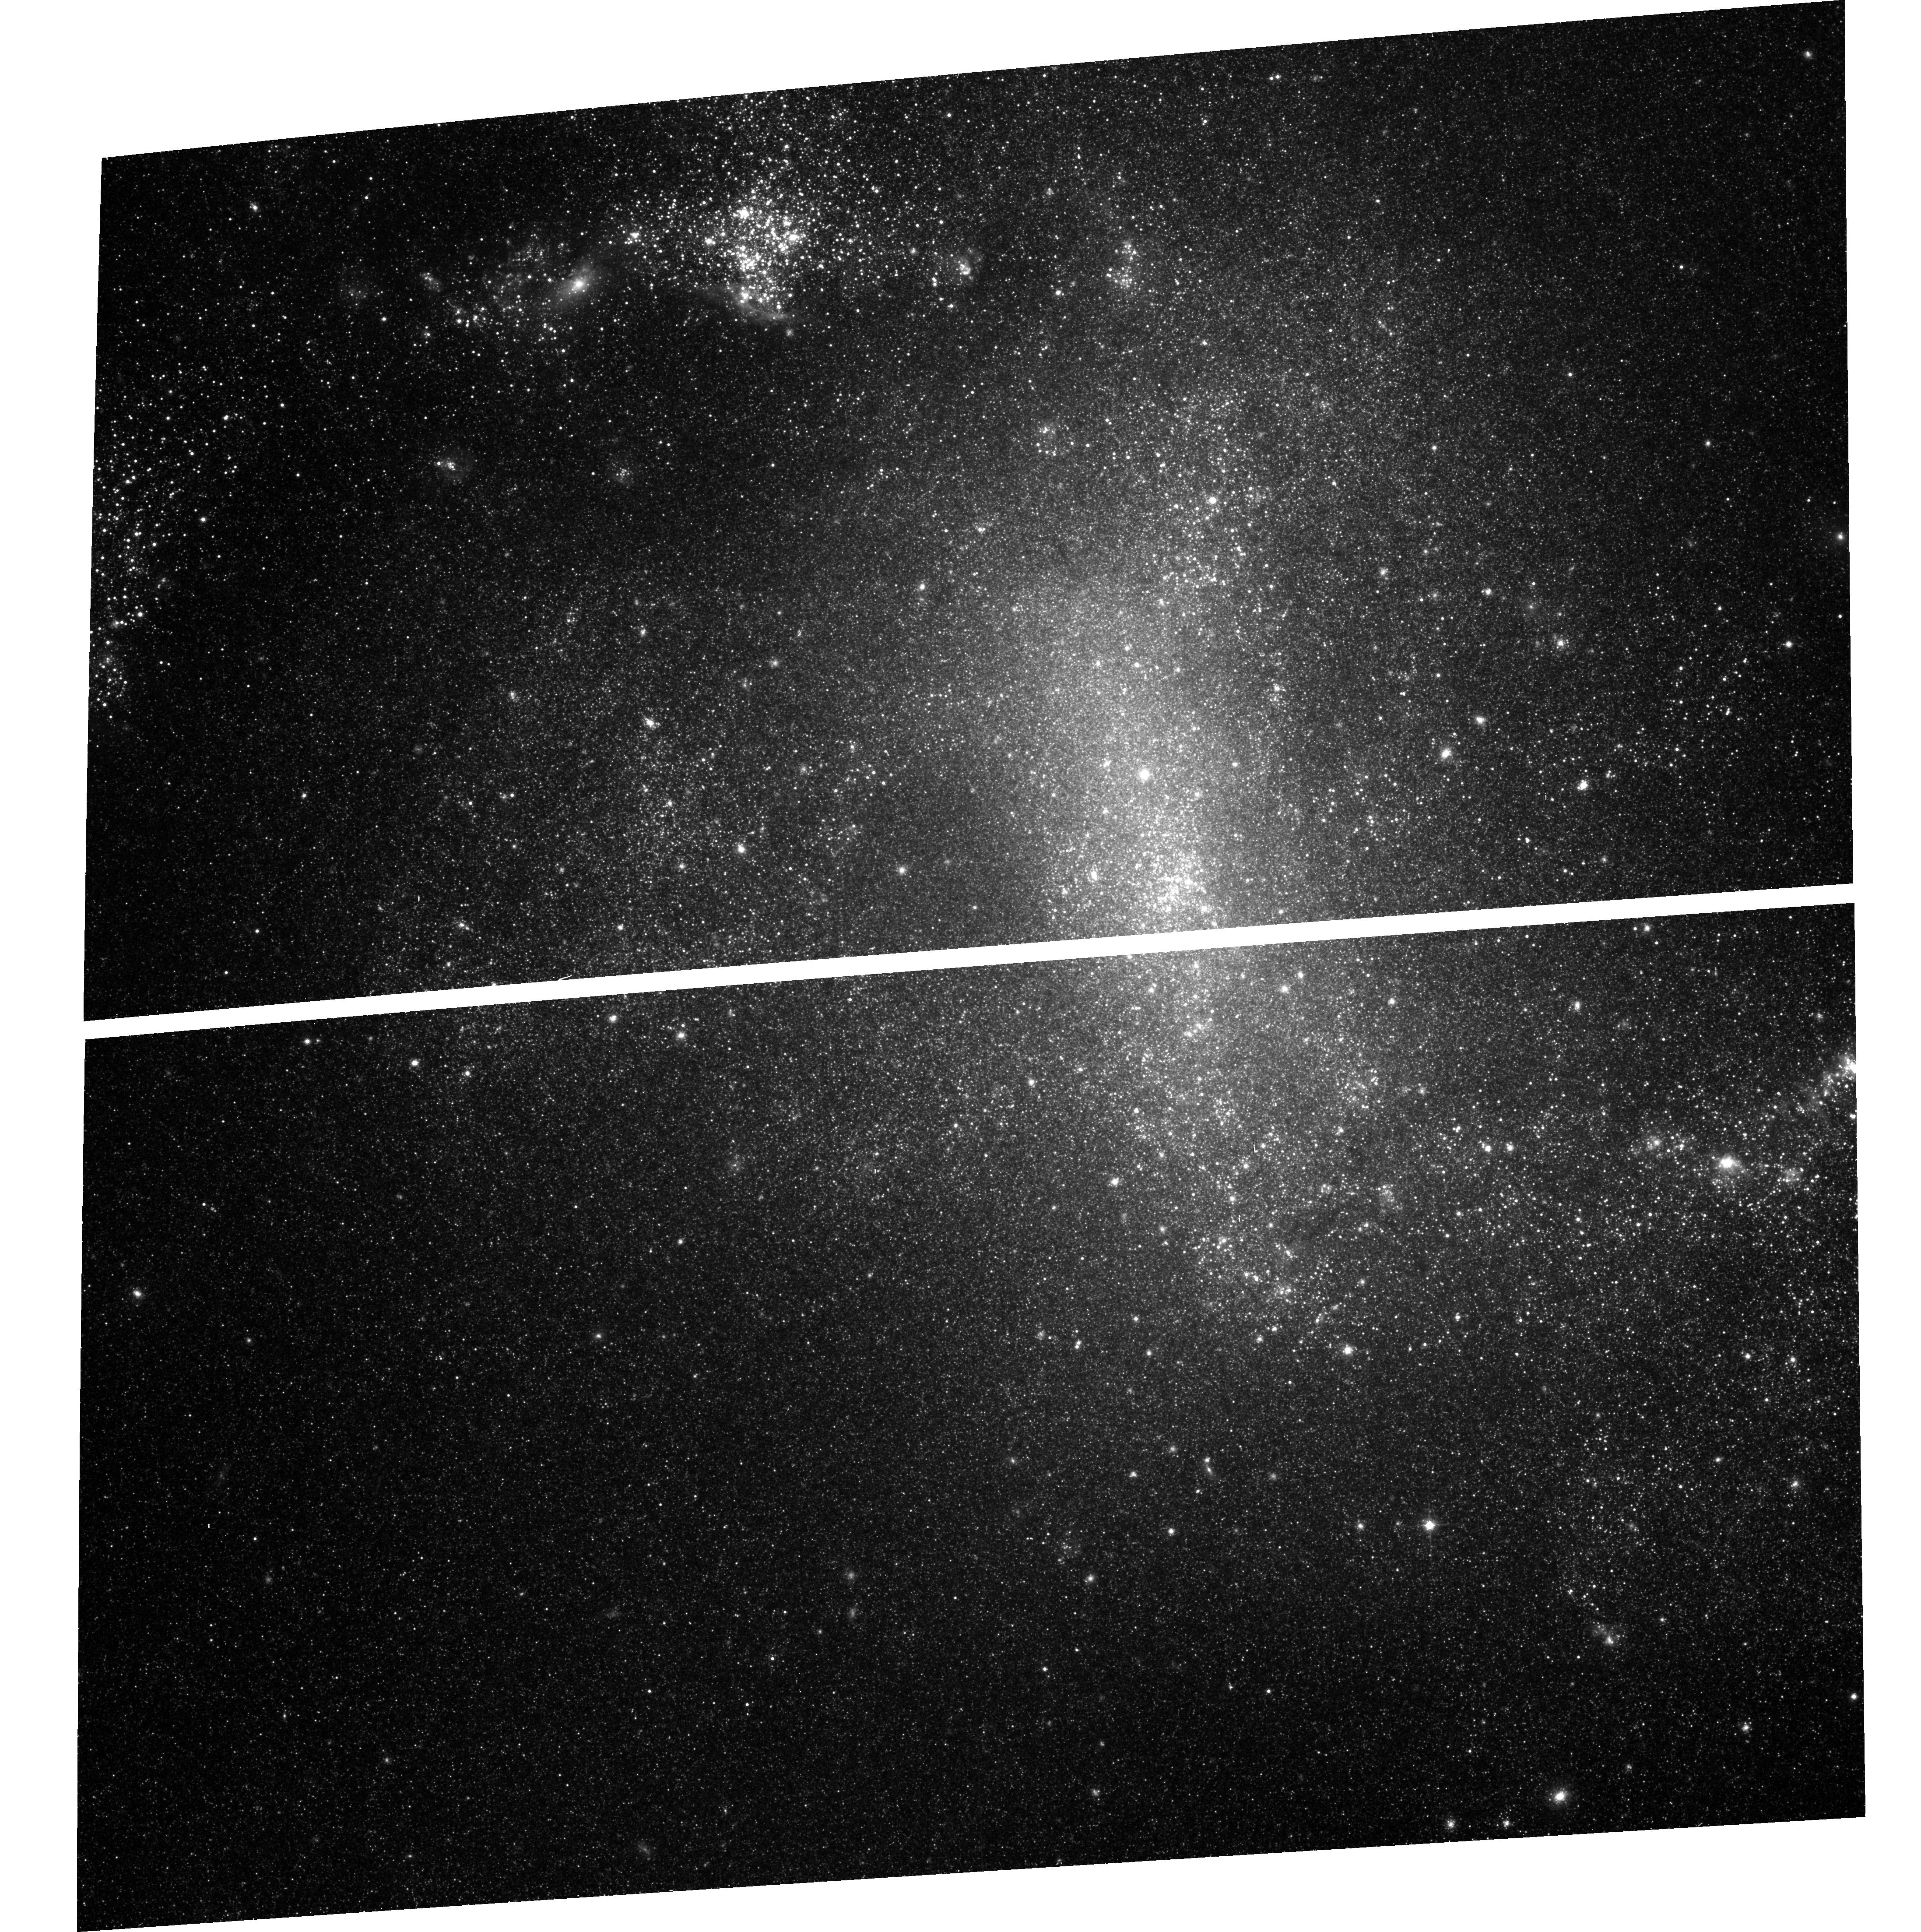
Target: NGC1313X-1
Instrument: ACS/WFC
Filter: F814W
Exposure: 19 min
Observation ID: hst_9796_01_acs_wfc_f814w_j8ol01

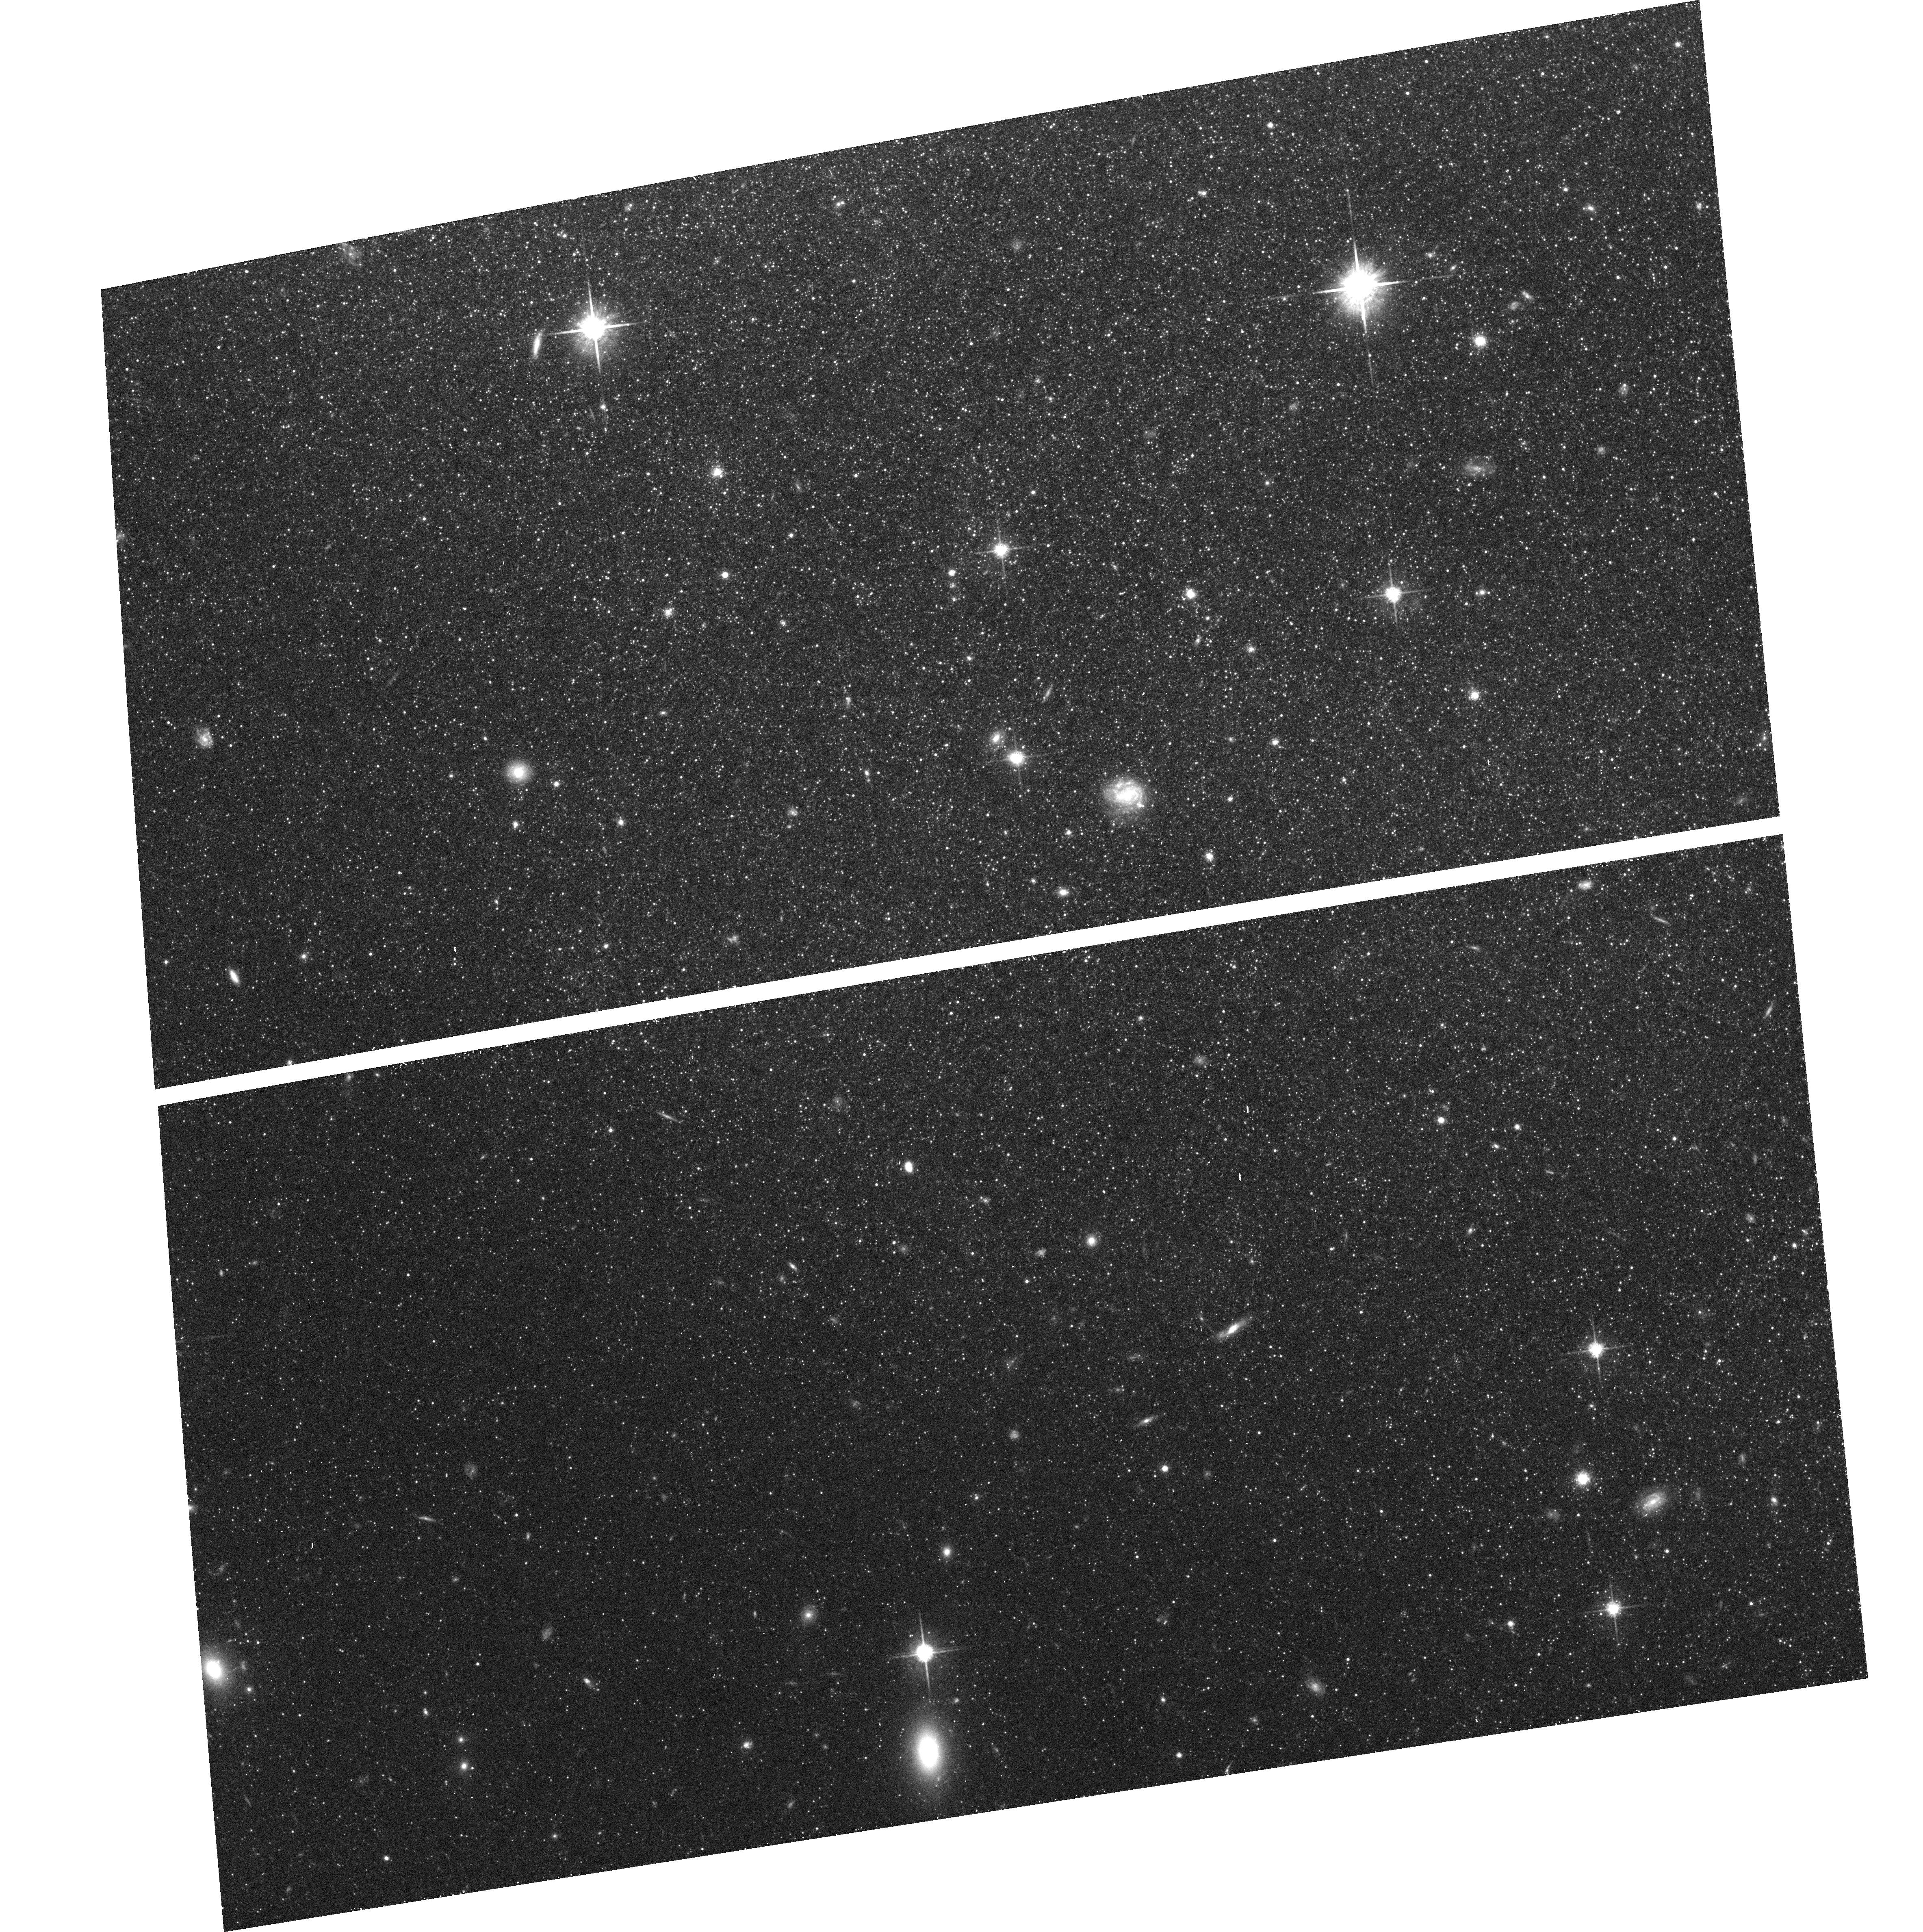
Target: NGC1313X-2
Instrument: ACS/WFC
Filter: F814W
Exposure: 19 min
Observation ID: hst_9796_02_acs_wfc_f814w_j8ol02

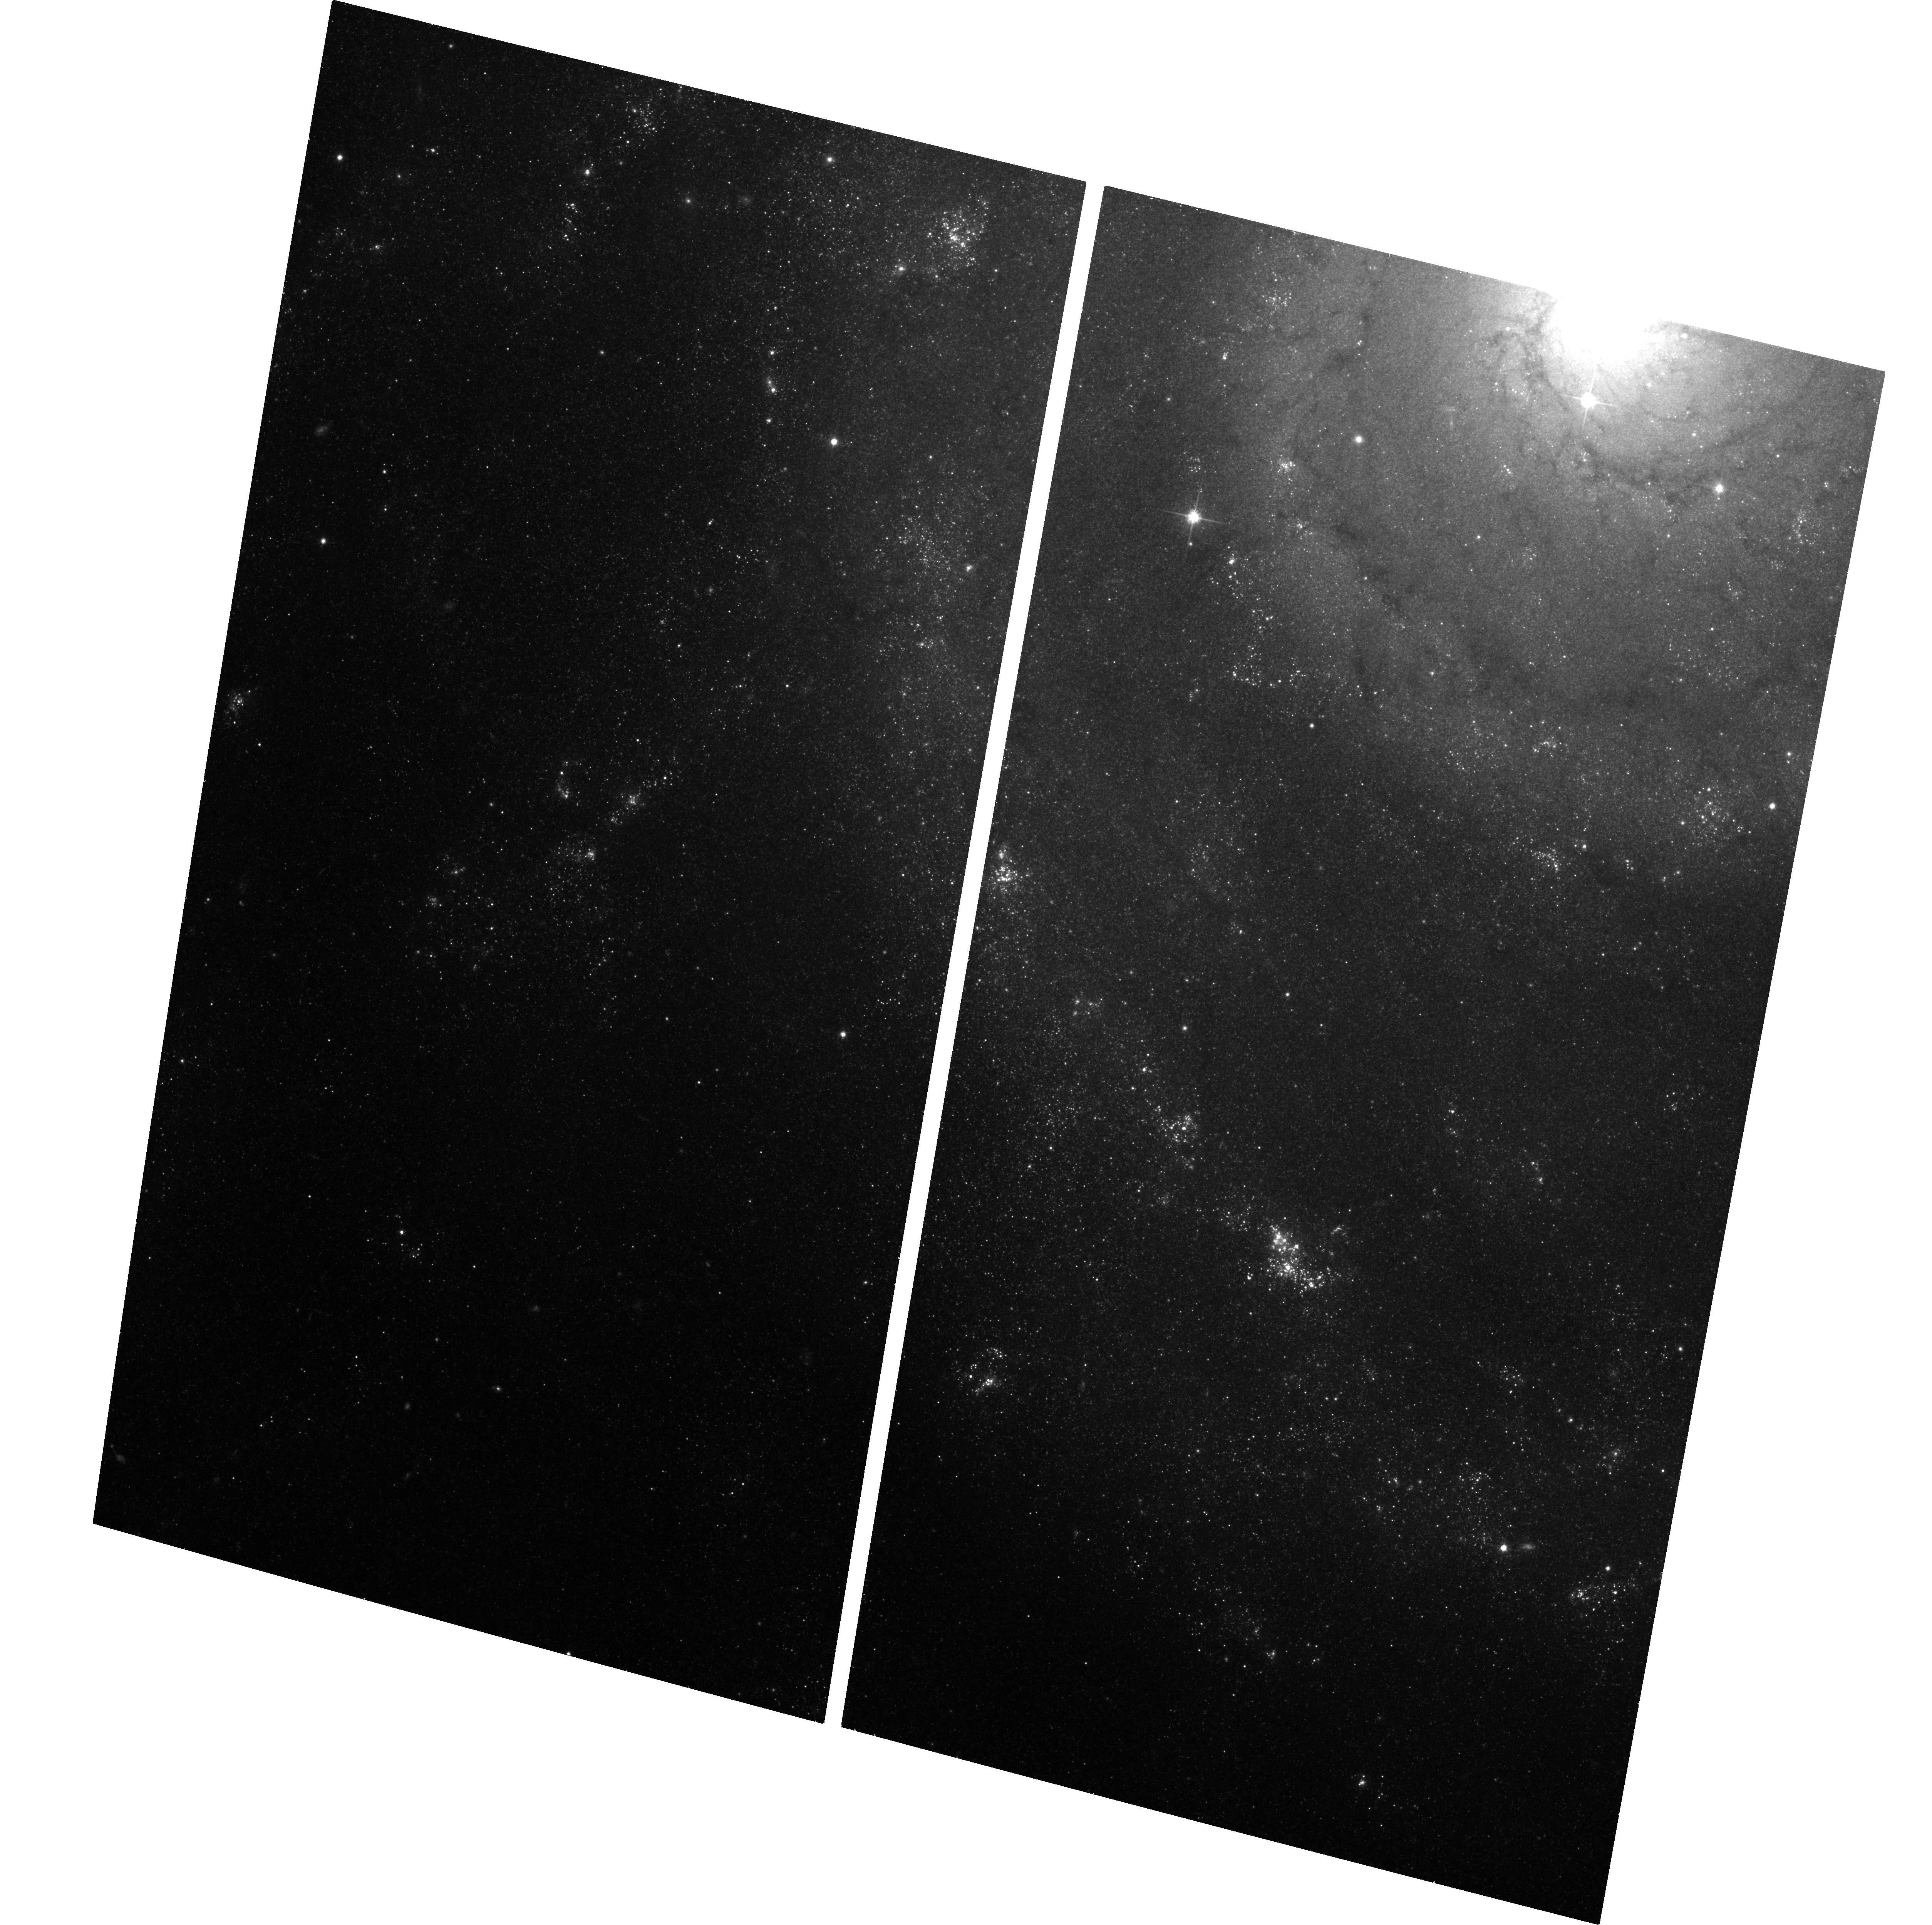
Target: M74-X-1
Instrument: ACS/WFC
Filter: F814W
Exposure: 26 min
Observation ID: hst_9796_04_acs_wfc_f814w_j8ol04

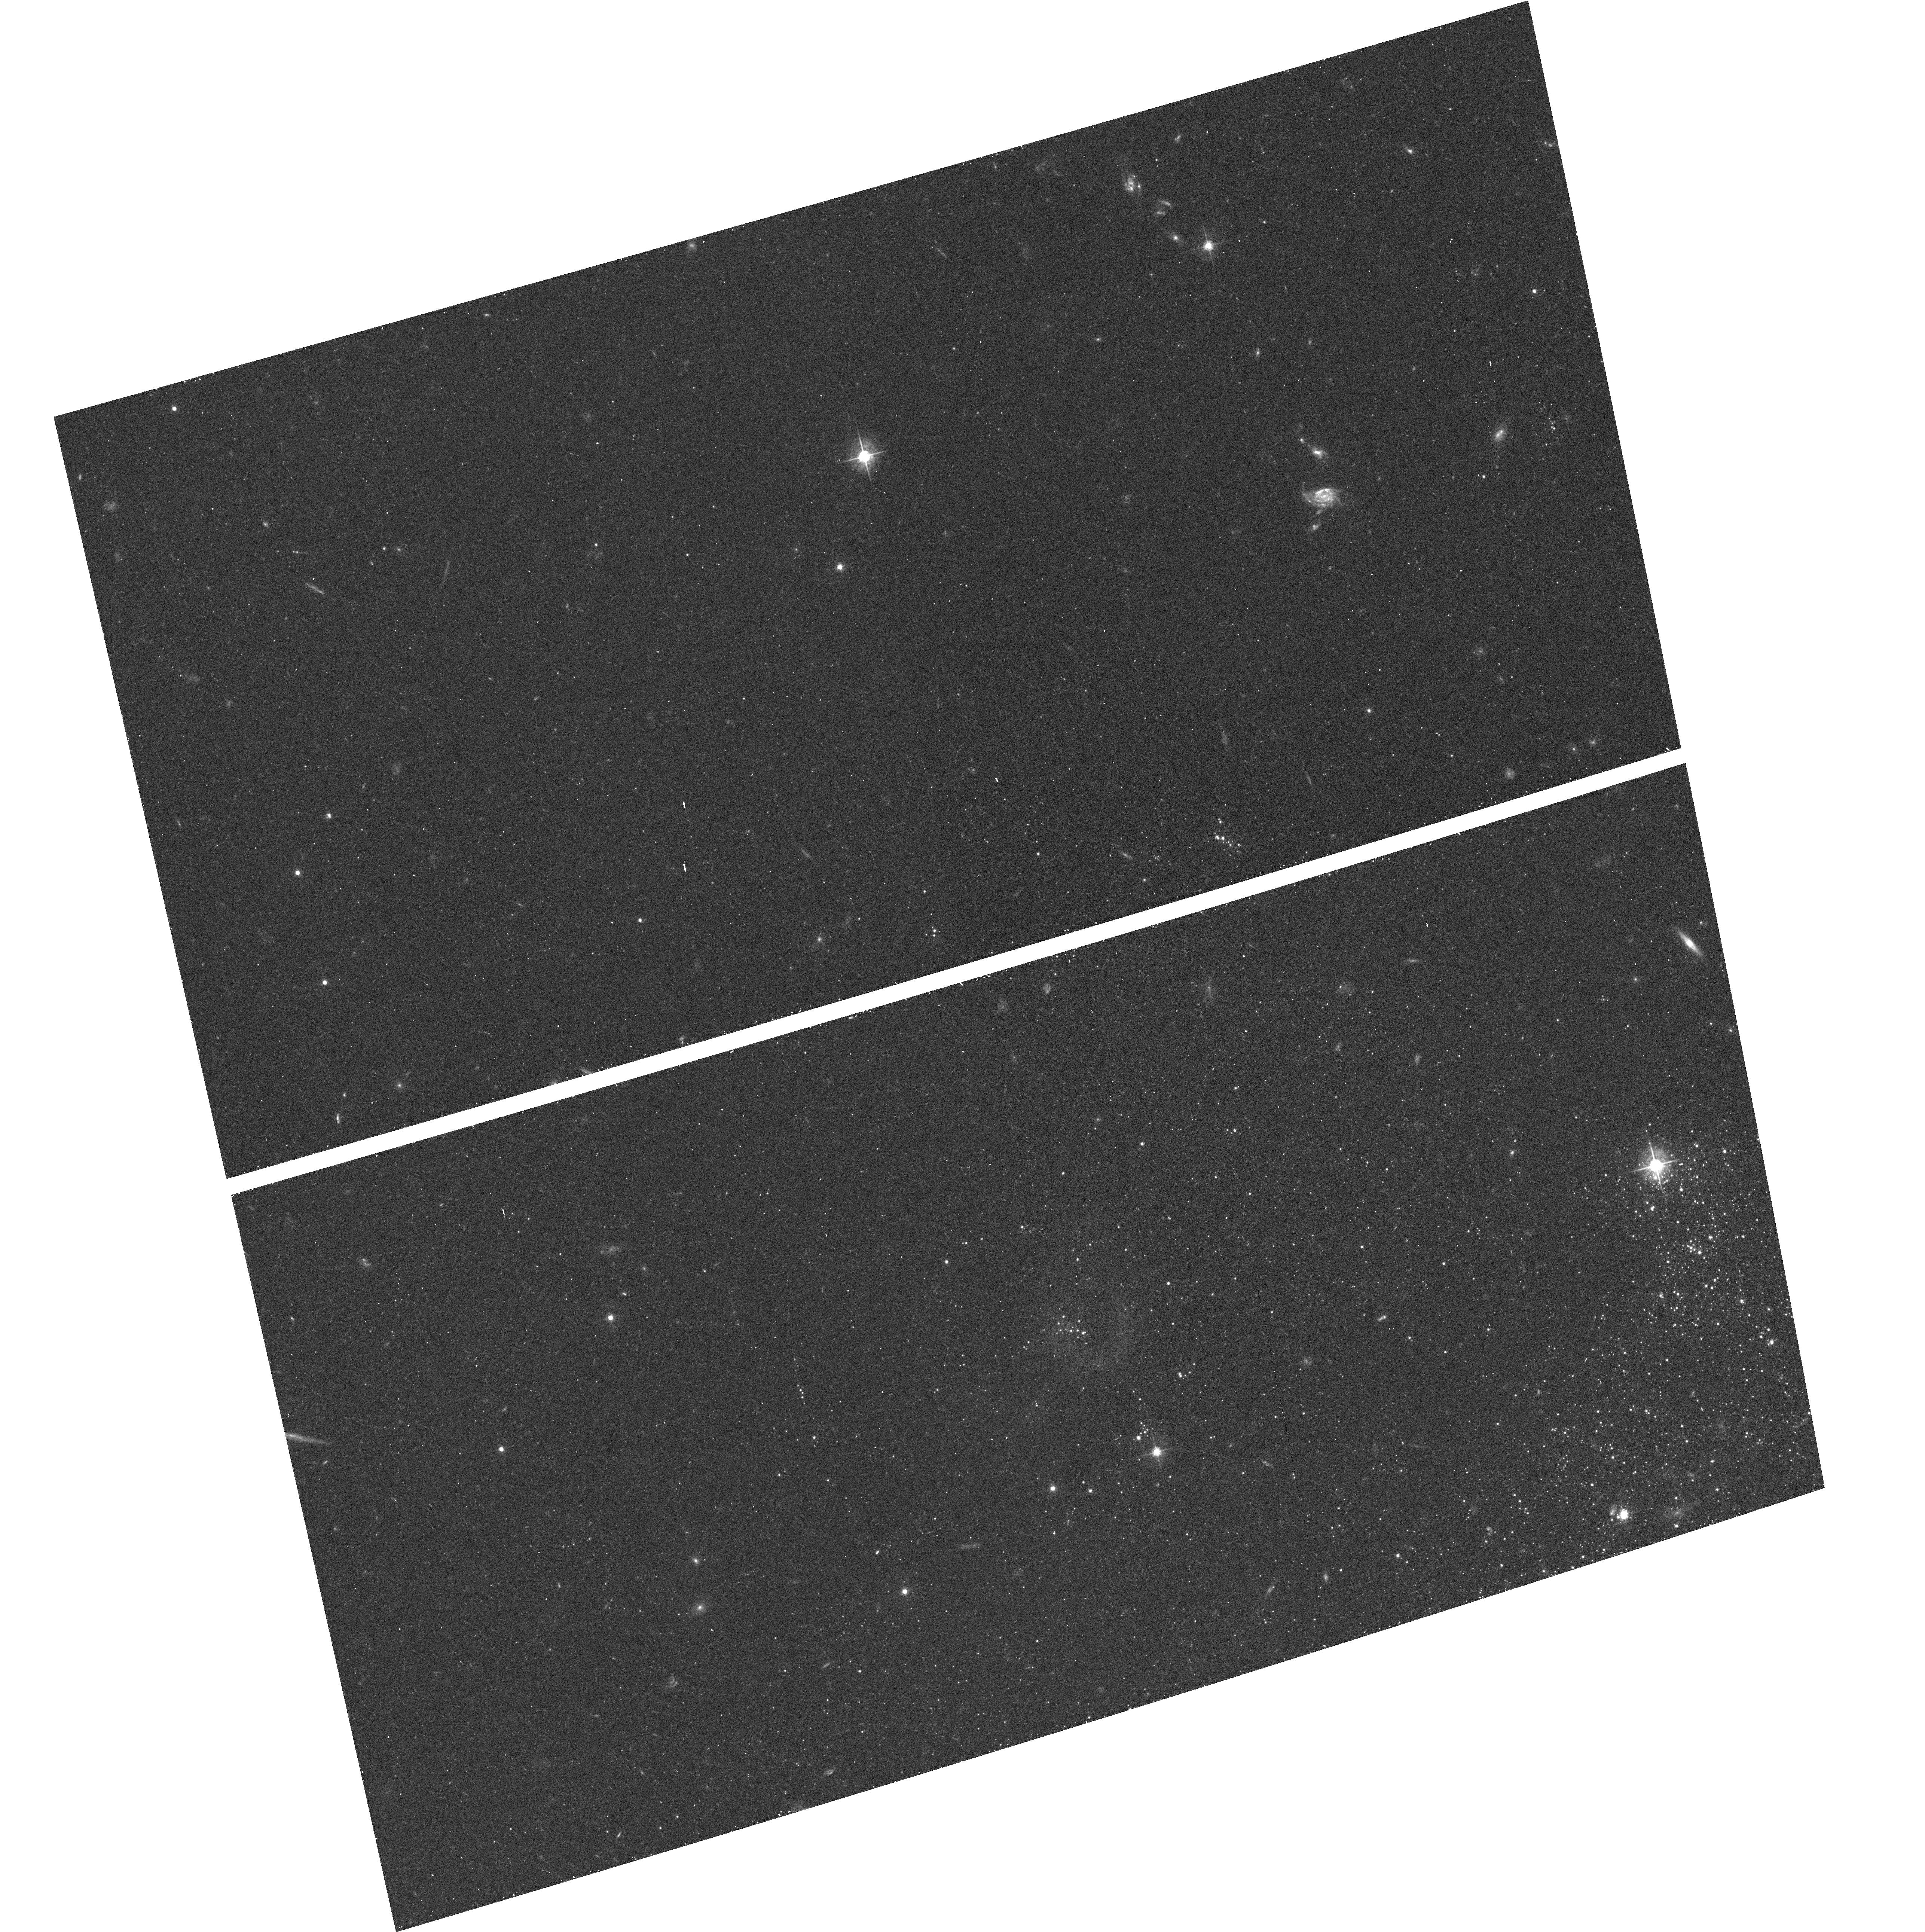
Target: M81-X-9
Instrument: ACS/WFC
Filter: F555W
Exposure: 19 min
Observation ID: hst_9796_03_acs_wfc_f555w_j8ol03

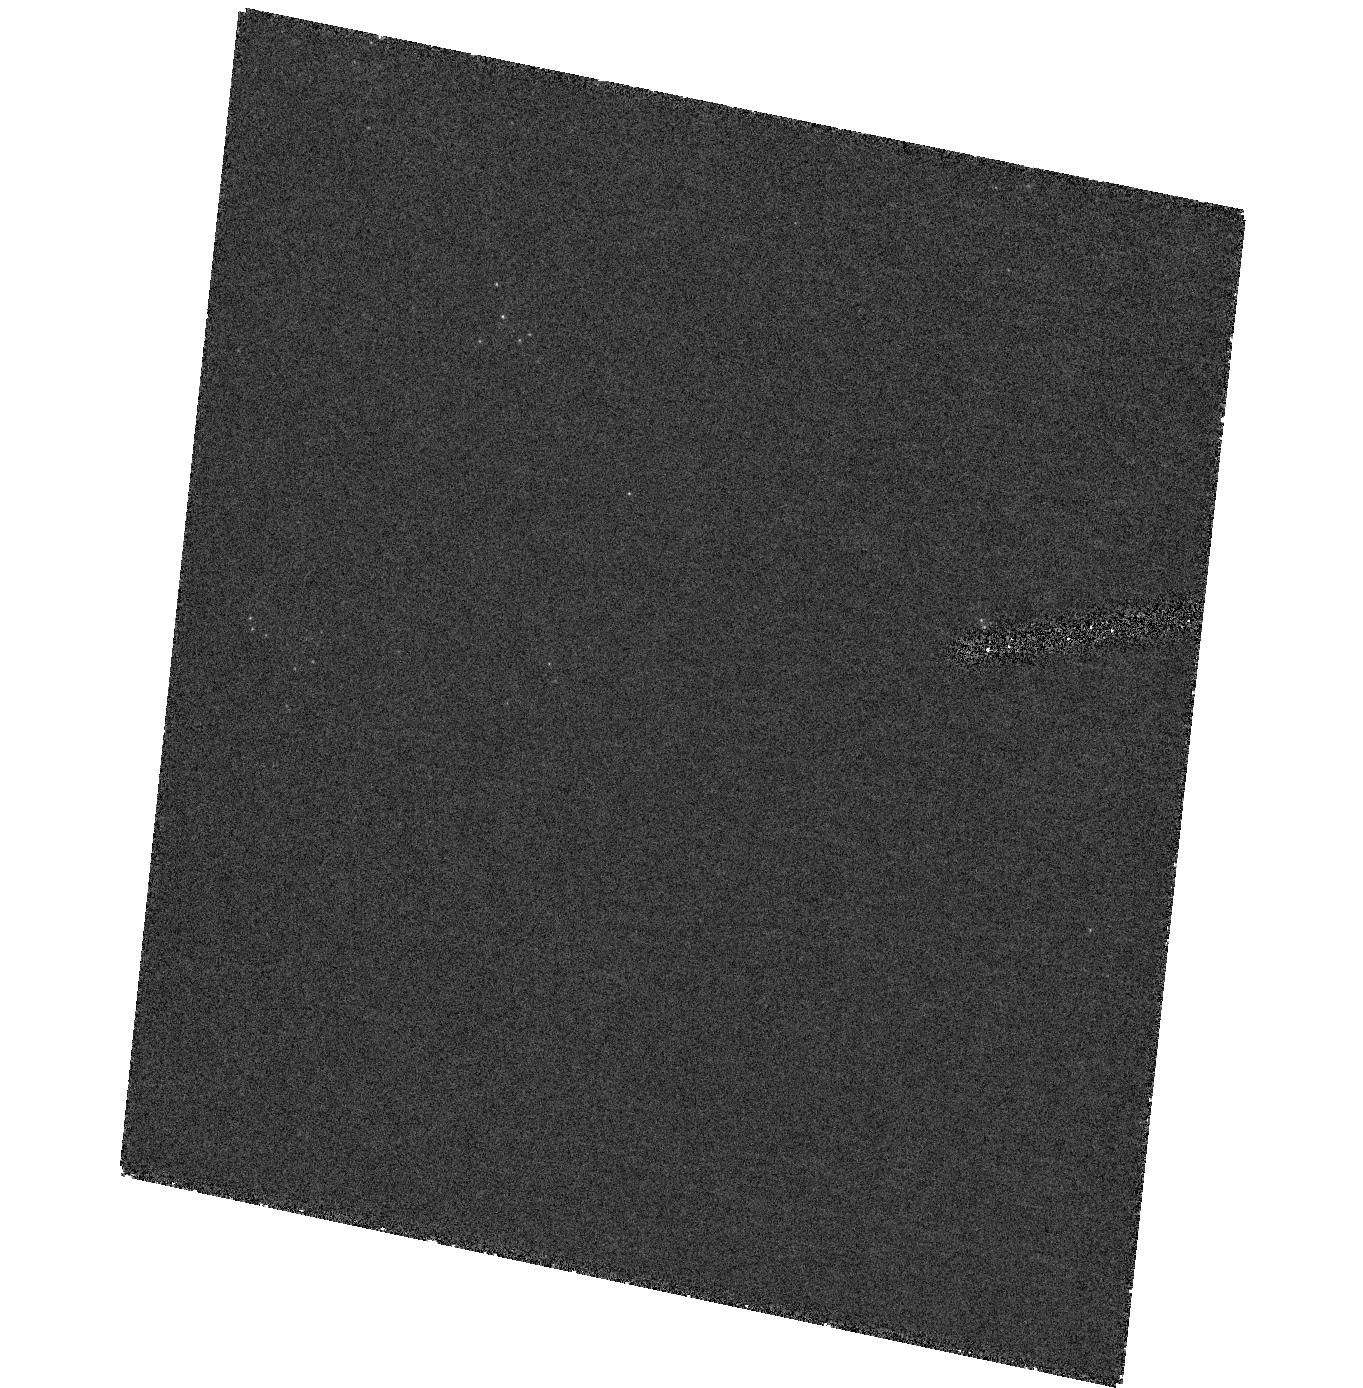
Target: field at RA 24.213°, Dec 15.763°
Instrument: ACS/HRC
Filter: F220W
Exposure: 1.1 h
Observation ID: hst_9796_04_acs_hrc_f220w_j8ol04

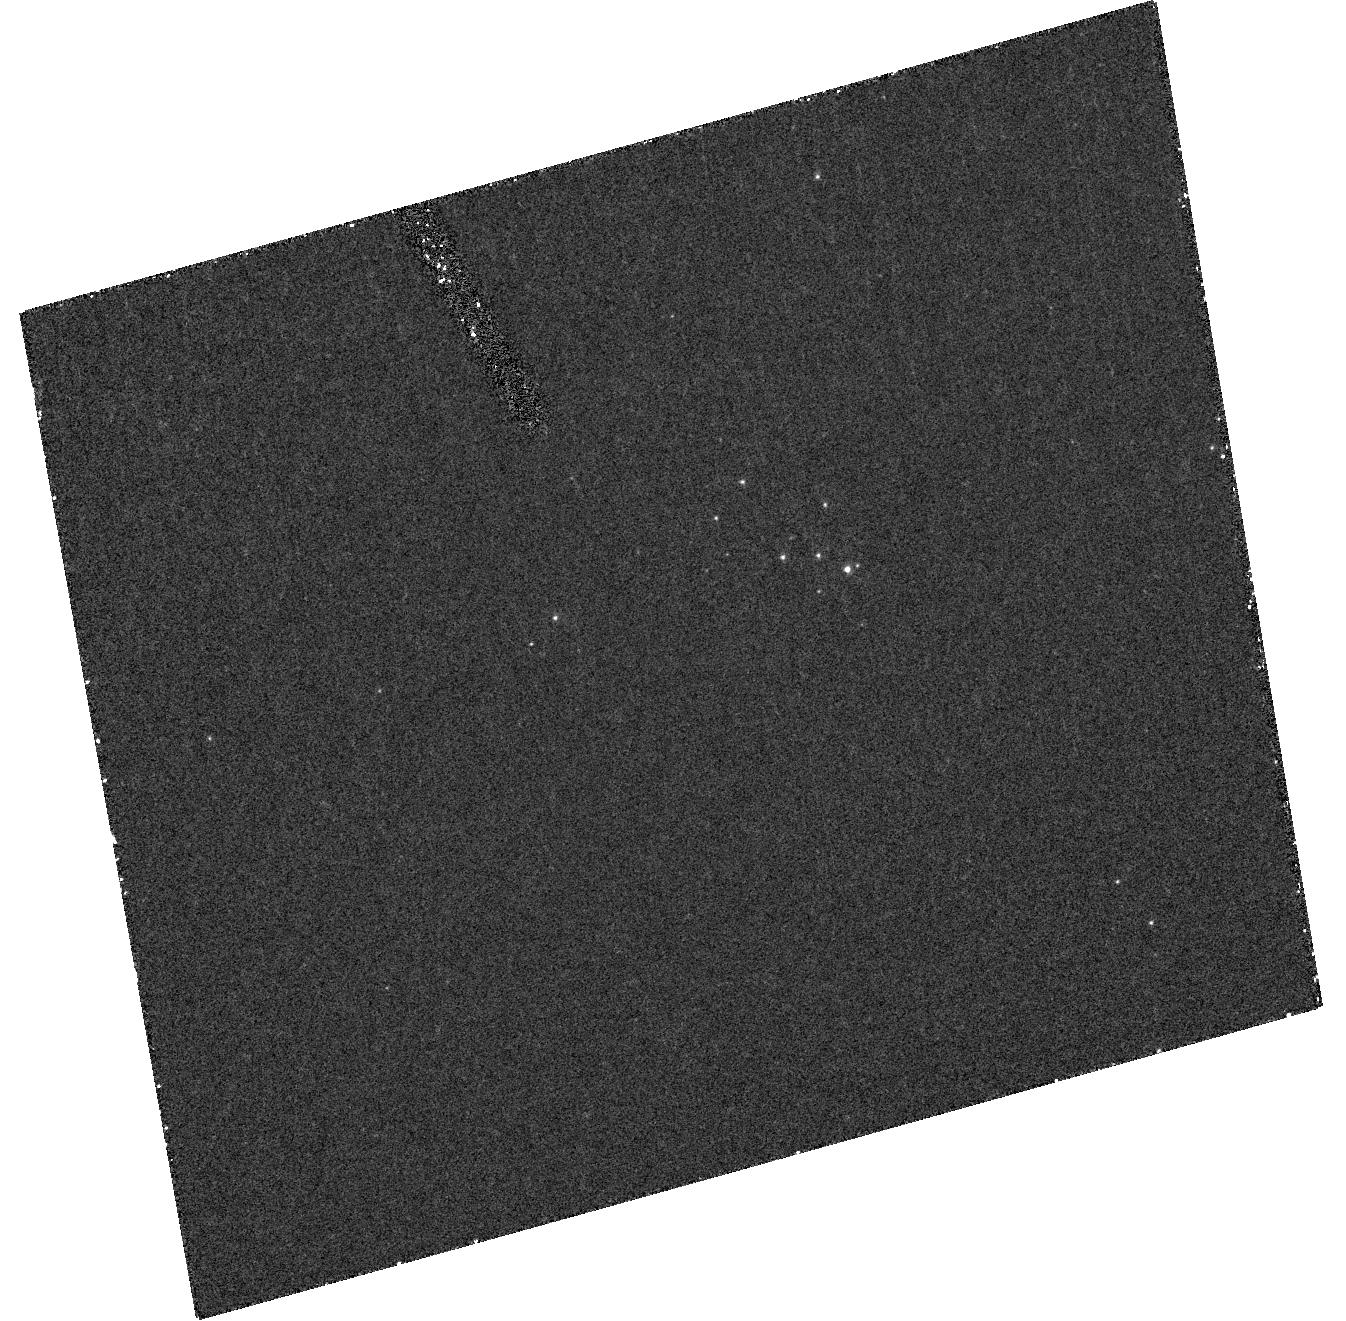
Target: M81-X-9
Instrument: ACS/HRC
Filter: F330W
Exposure: 46 min
Observation ID: hst_9796_a3_acs_hrc_f330w_j8ola3

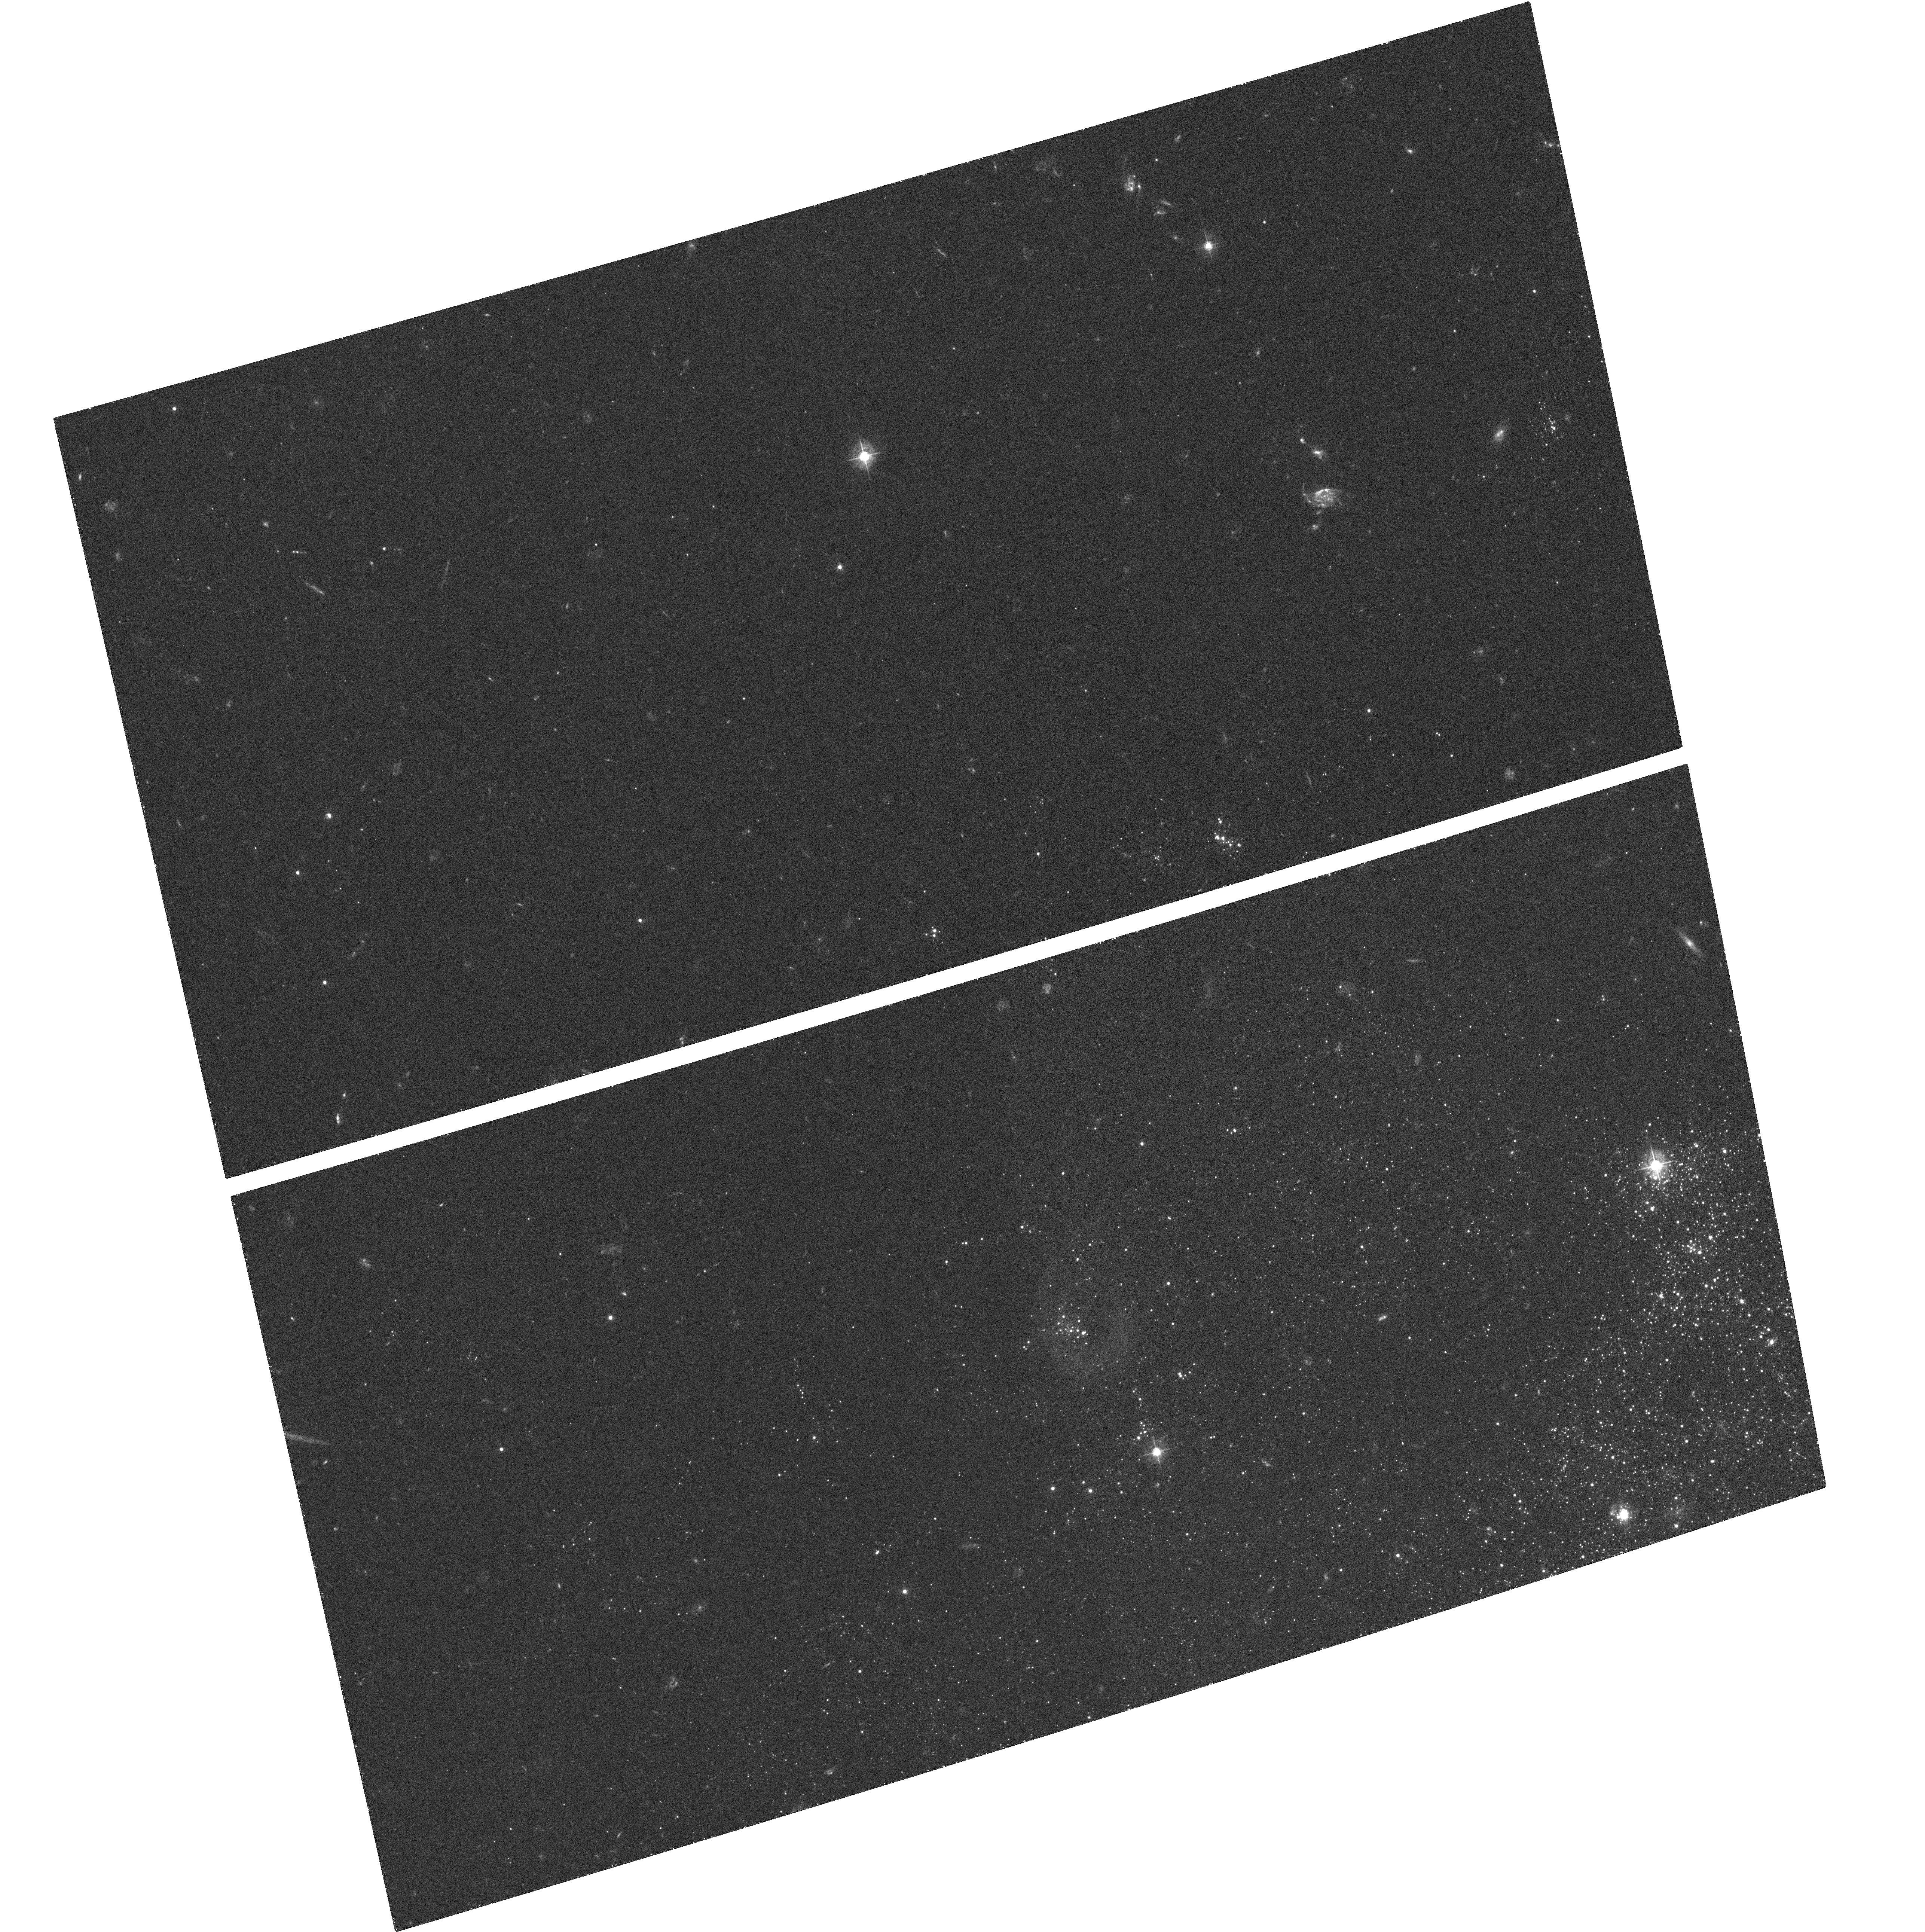
Target: M81-X-9
Instrument: ACS/WFC
Filter: F435W
Exposure: 42 min
Observation ID: hst_9796_03_acs_wfc_f435w_j8ol03

Observations of Intermediate Mass Black Hole Candidate Ultra-Luminous X-ray Sources (PI: Miller, Jon Matthew)

Ultra-luminous X-ray (ULX) sources are off-nuclear point sources in nearby normal galaxies. Variability observed on the timescale of days, weeks, and years signals that ULXS are accreting sources, likely harboring black holes. However, the observed X-ray luminosity of these systems far exceeds the Eddington limit for a 10 Msun black hole; some ULXs may be intermediate mass black holes. The identification and study of optical counterparts with HST will be central to better understanding these objects. We propose to obtain deep U-B-V-I exposures of 4 extremely bright ULXs in nearby spirals: NGC 1313 X-1 and X-2, M81 X-9 (Holmberg II X-1), and M74 X-1. Each has a 0.5'' Chandra position, and X-ray luminosity and spectral characteristics consistent with expectations for intermediate mass black holes. We will use the colors we obtain, the magnitudes we measure, and any source variability (also, correlated optical-X-ray variability from simultaneous Chandra snapshots) to constrain the nature of the donor stars and the black holes (10 Msun or 100-1000 Msun), and the formation and evolution scenarios for each system.